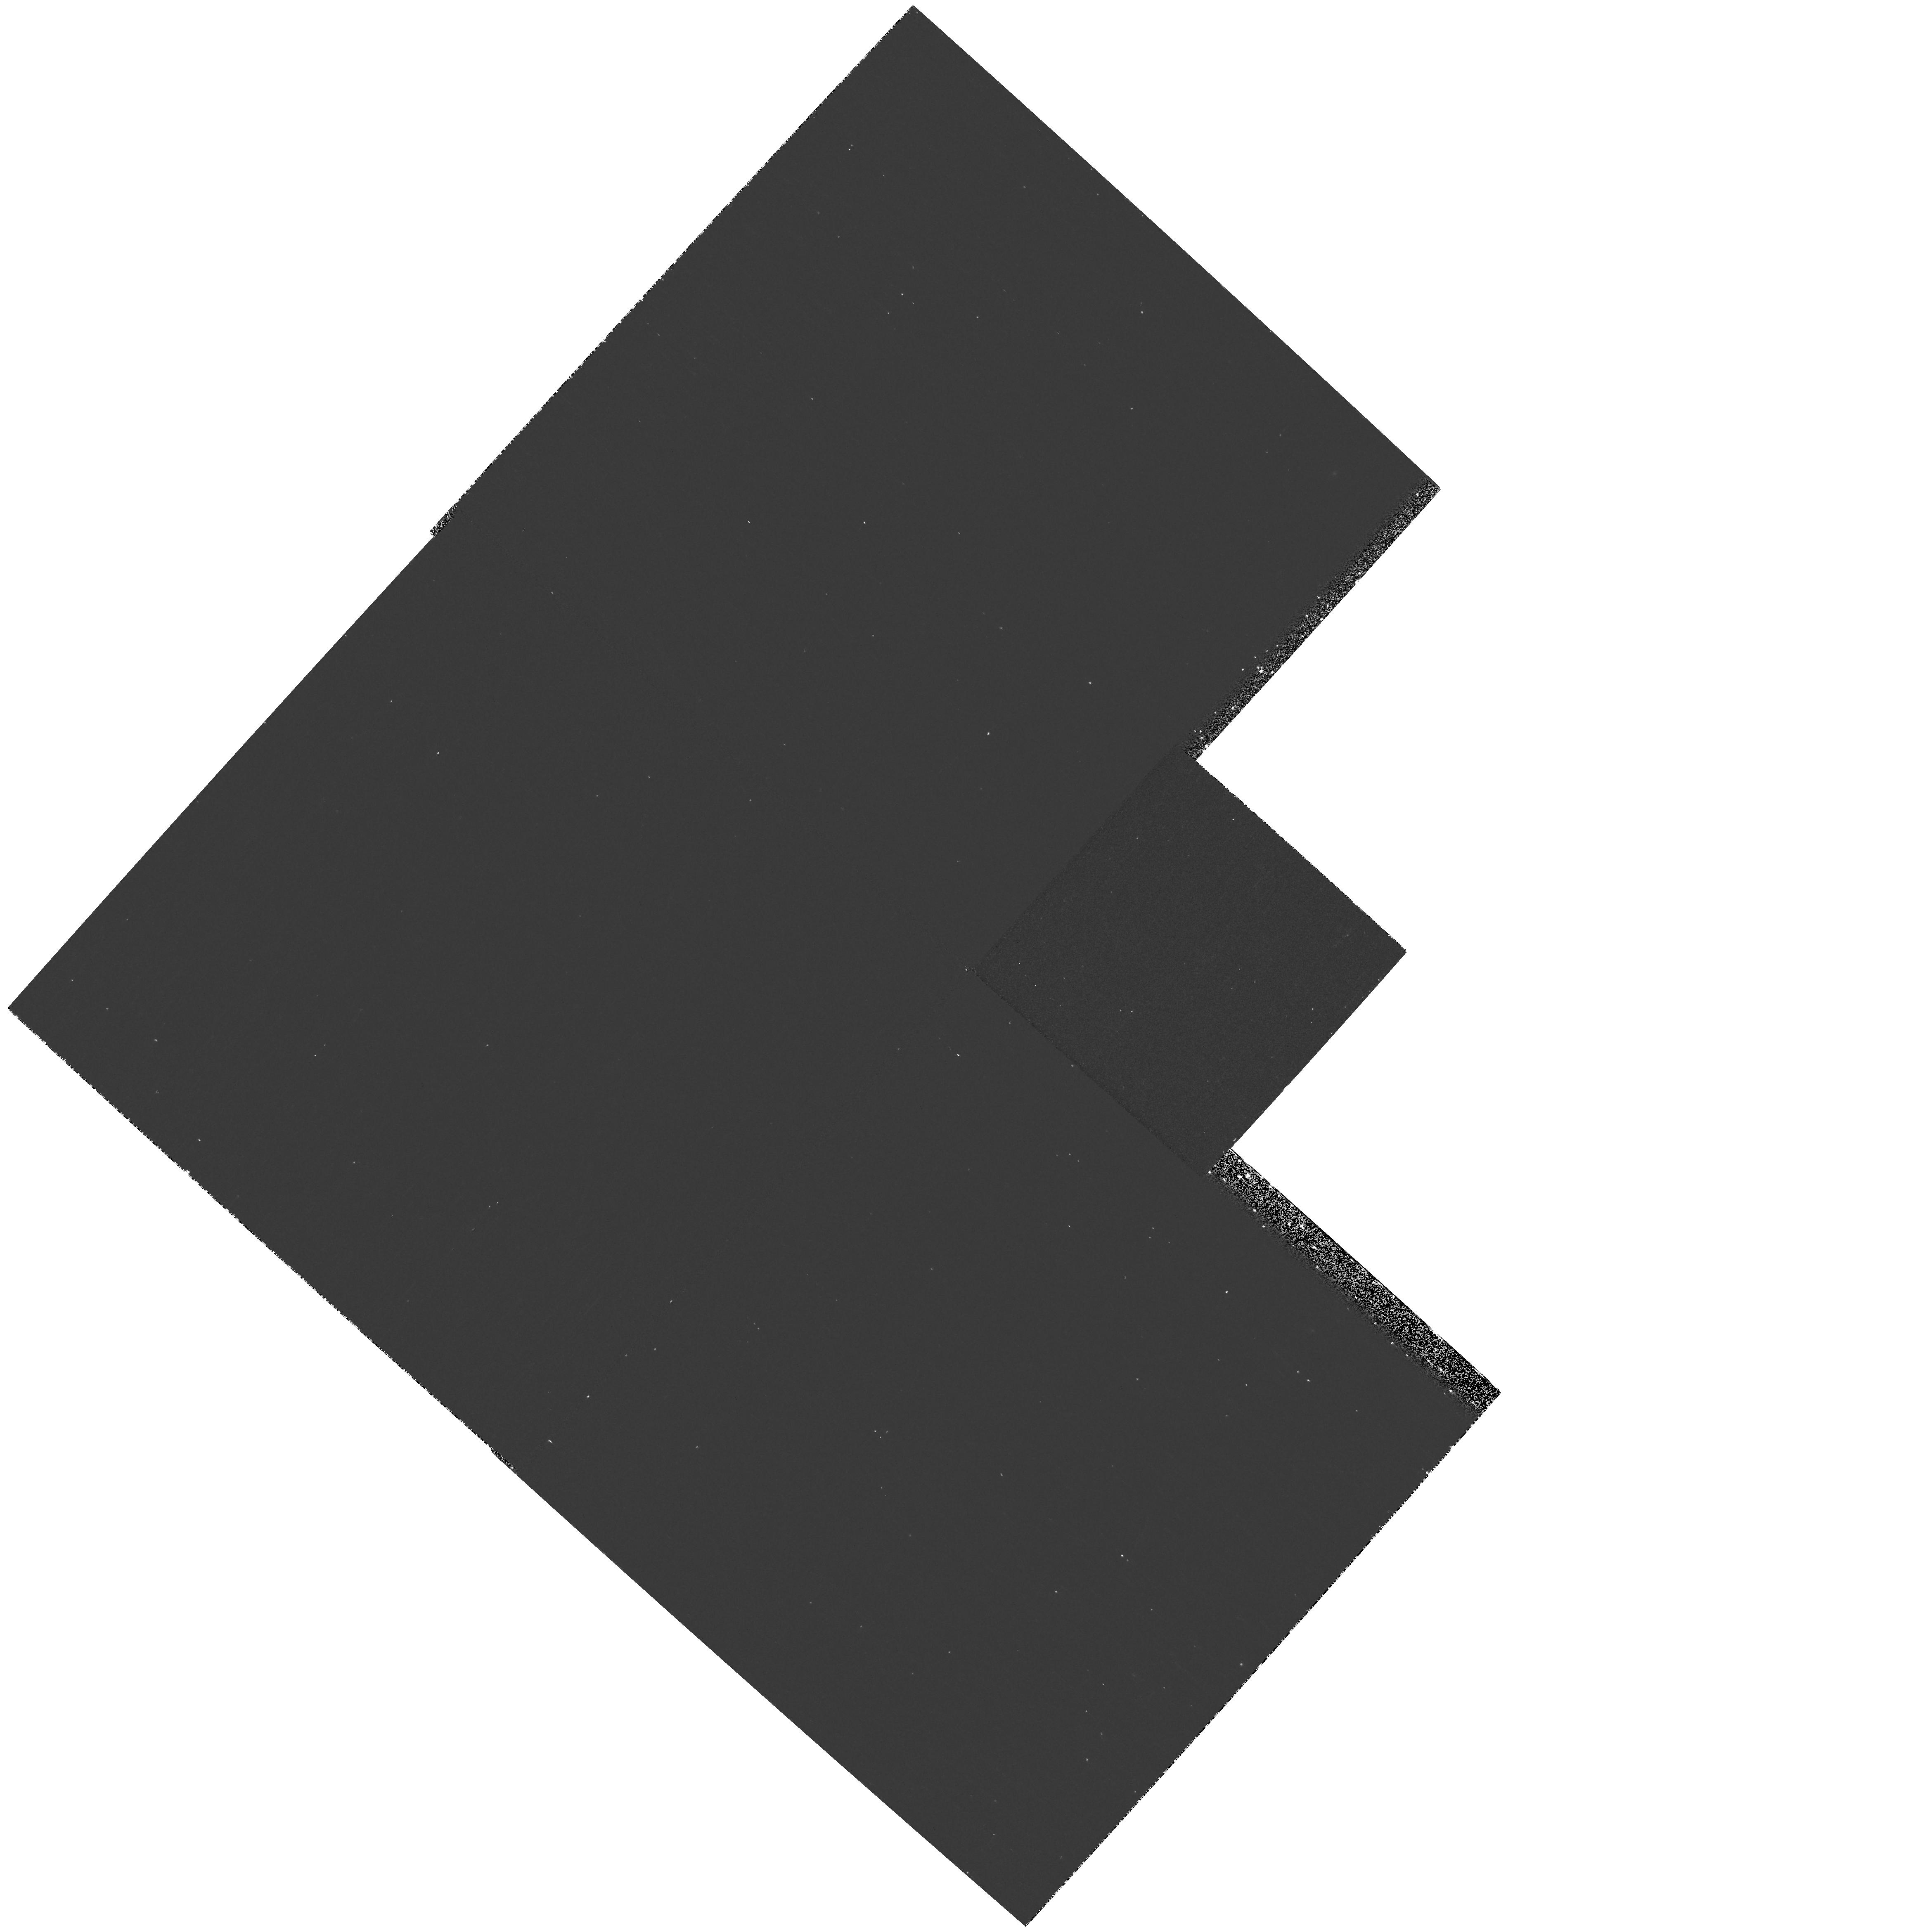
Target: field at RA 216.374°, Dec 35.614°
Instrument: WFPC2/PC
Filter: F673N
Exposure: 23 min
Observation ID: hst_9411_10_wfpc2_pc_f673n_u8dl10

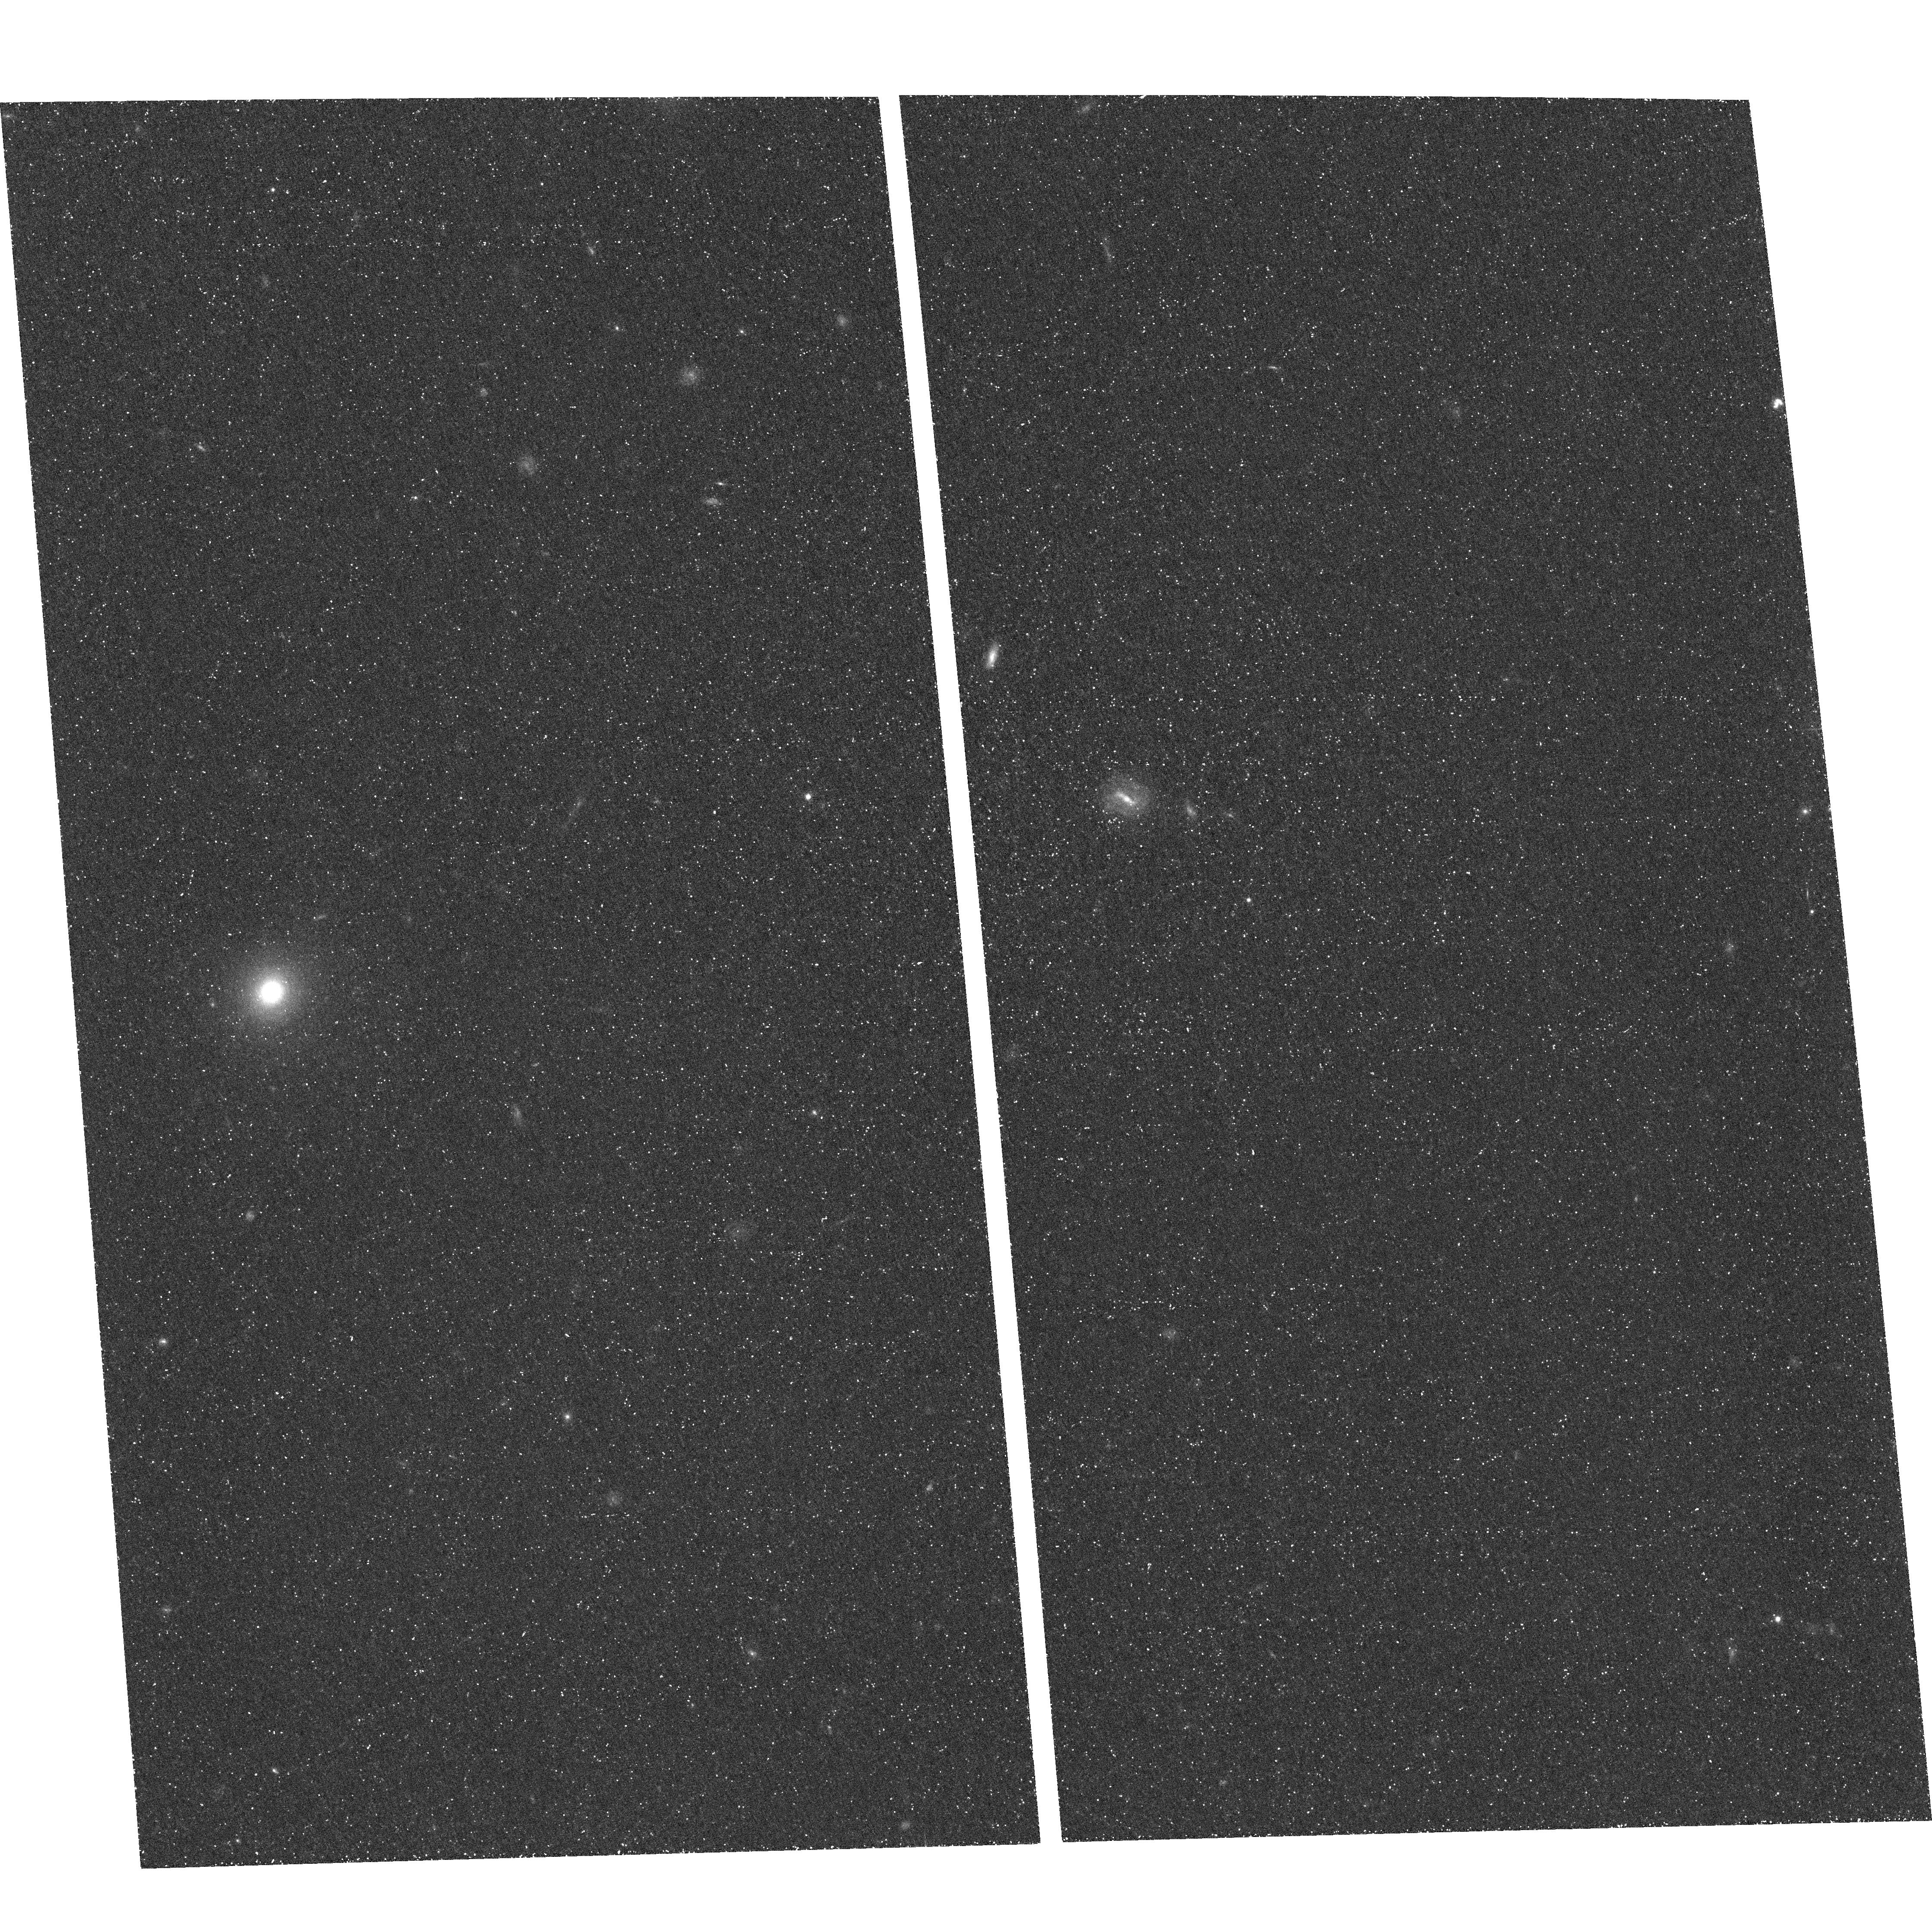
Target: FIELD-142549+353248
Instrument: ACS/WFC
Filter: F658N
Exposure: 1.5 h
Observation ID: hst_9411_01_acs_wfc_f658n_j8dl01

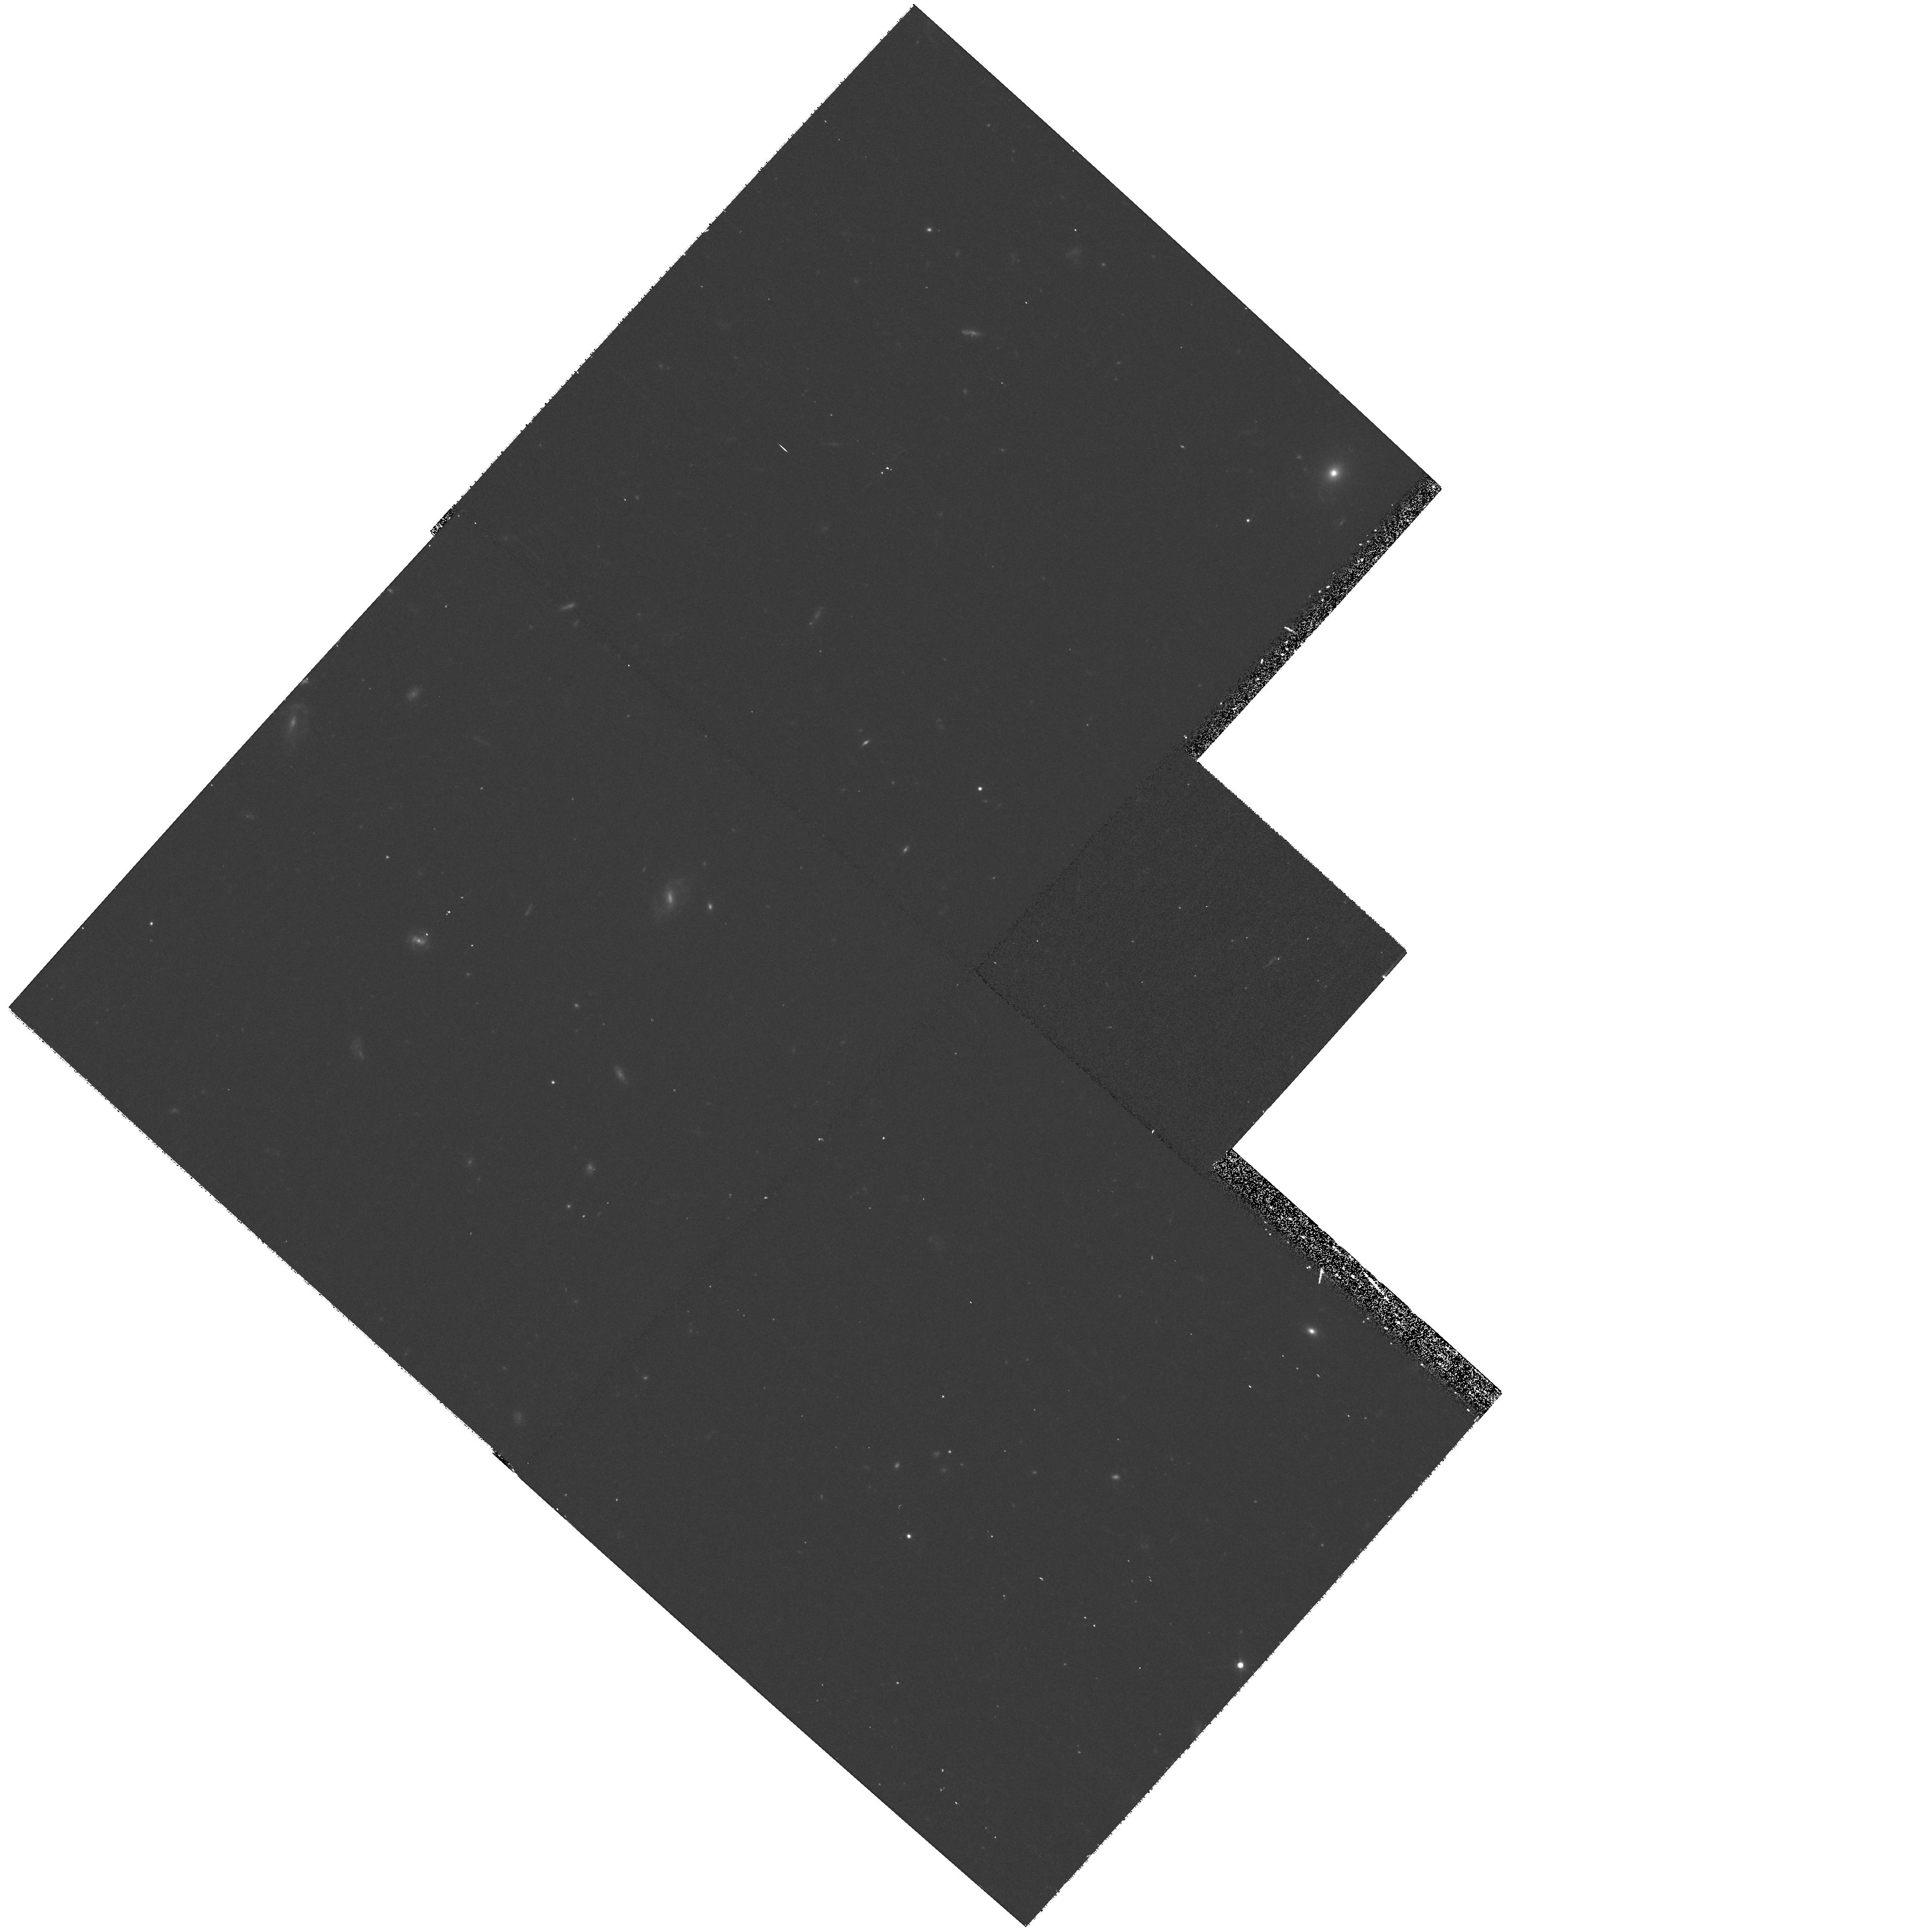
Target: field at RA 216.374°, Dec 35.614°
Instrument: WFPC2/PC
Filter: F702W
Exposure: 23 min
Observation ID: hst_9411_01_wfpc2_pc_f702w_u8dl01

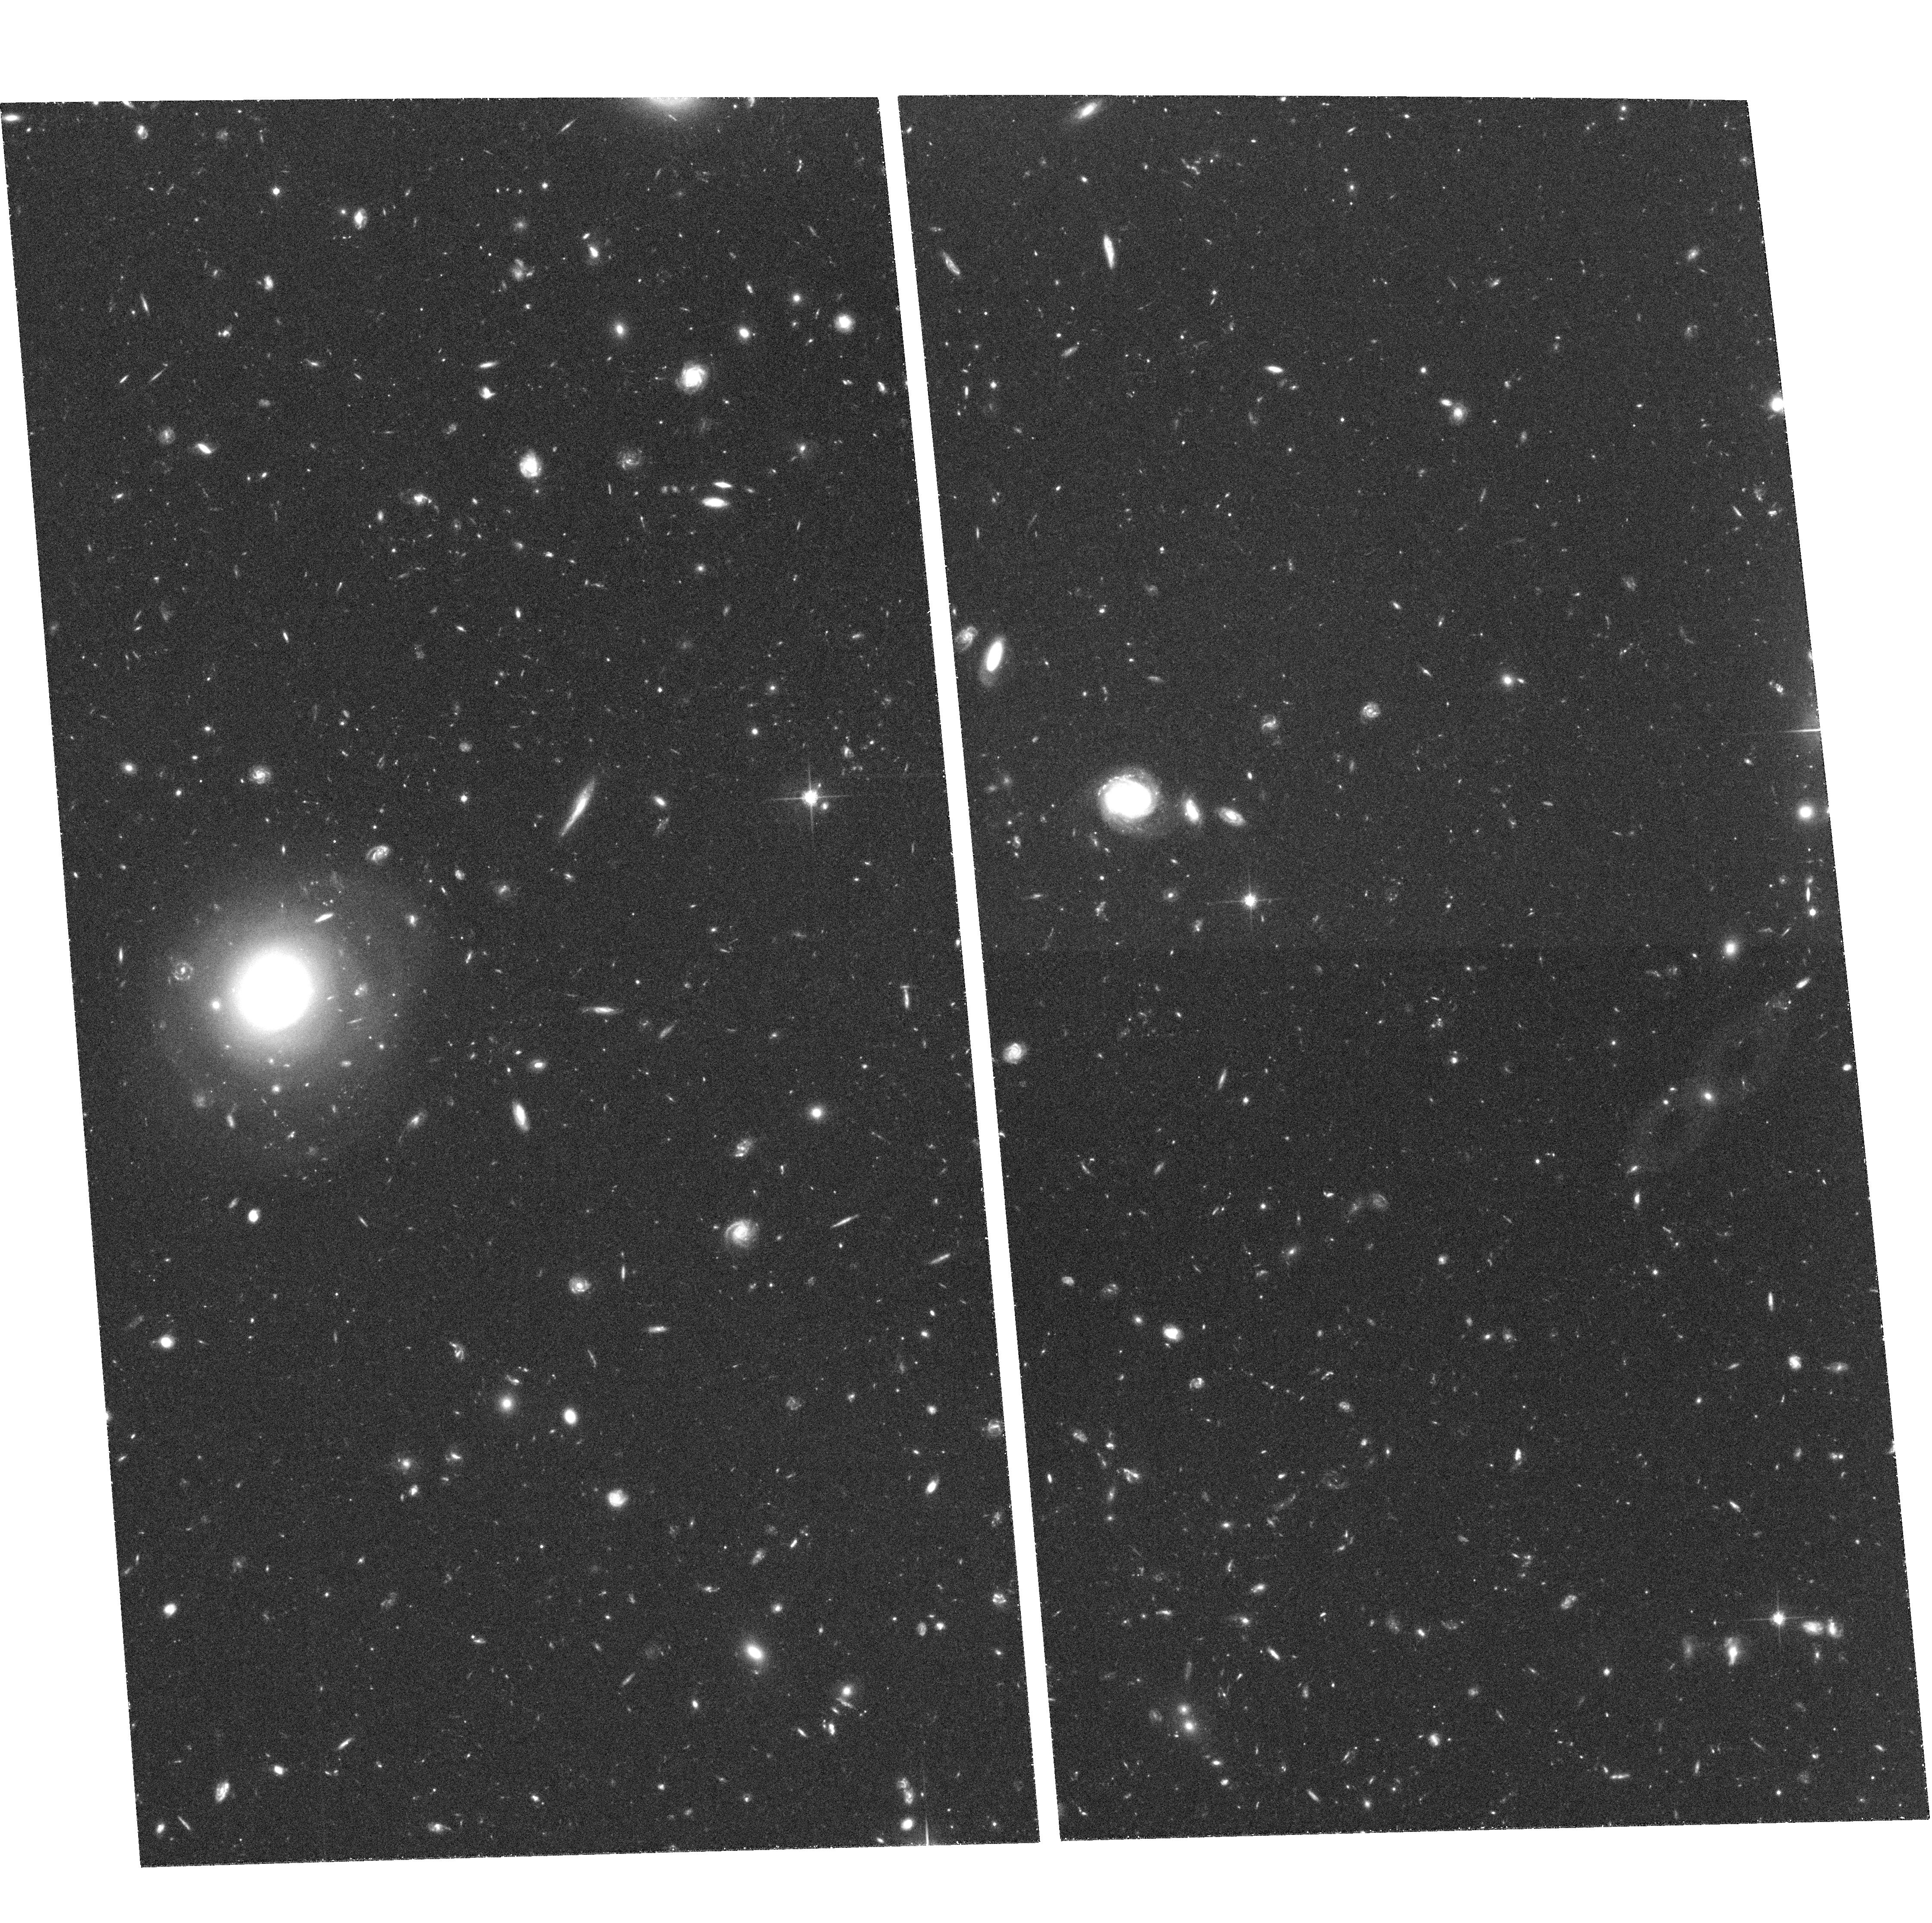
Target: FIELD-142549+353248
Instrument: ACS/WFC
Filter: F814W
Exposure: 1.4 h
Observation ID: hst_9411_09_acs_wfc_f814w_j8dl09

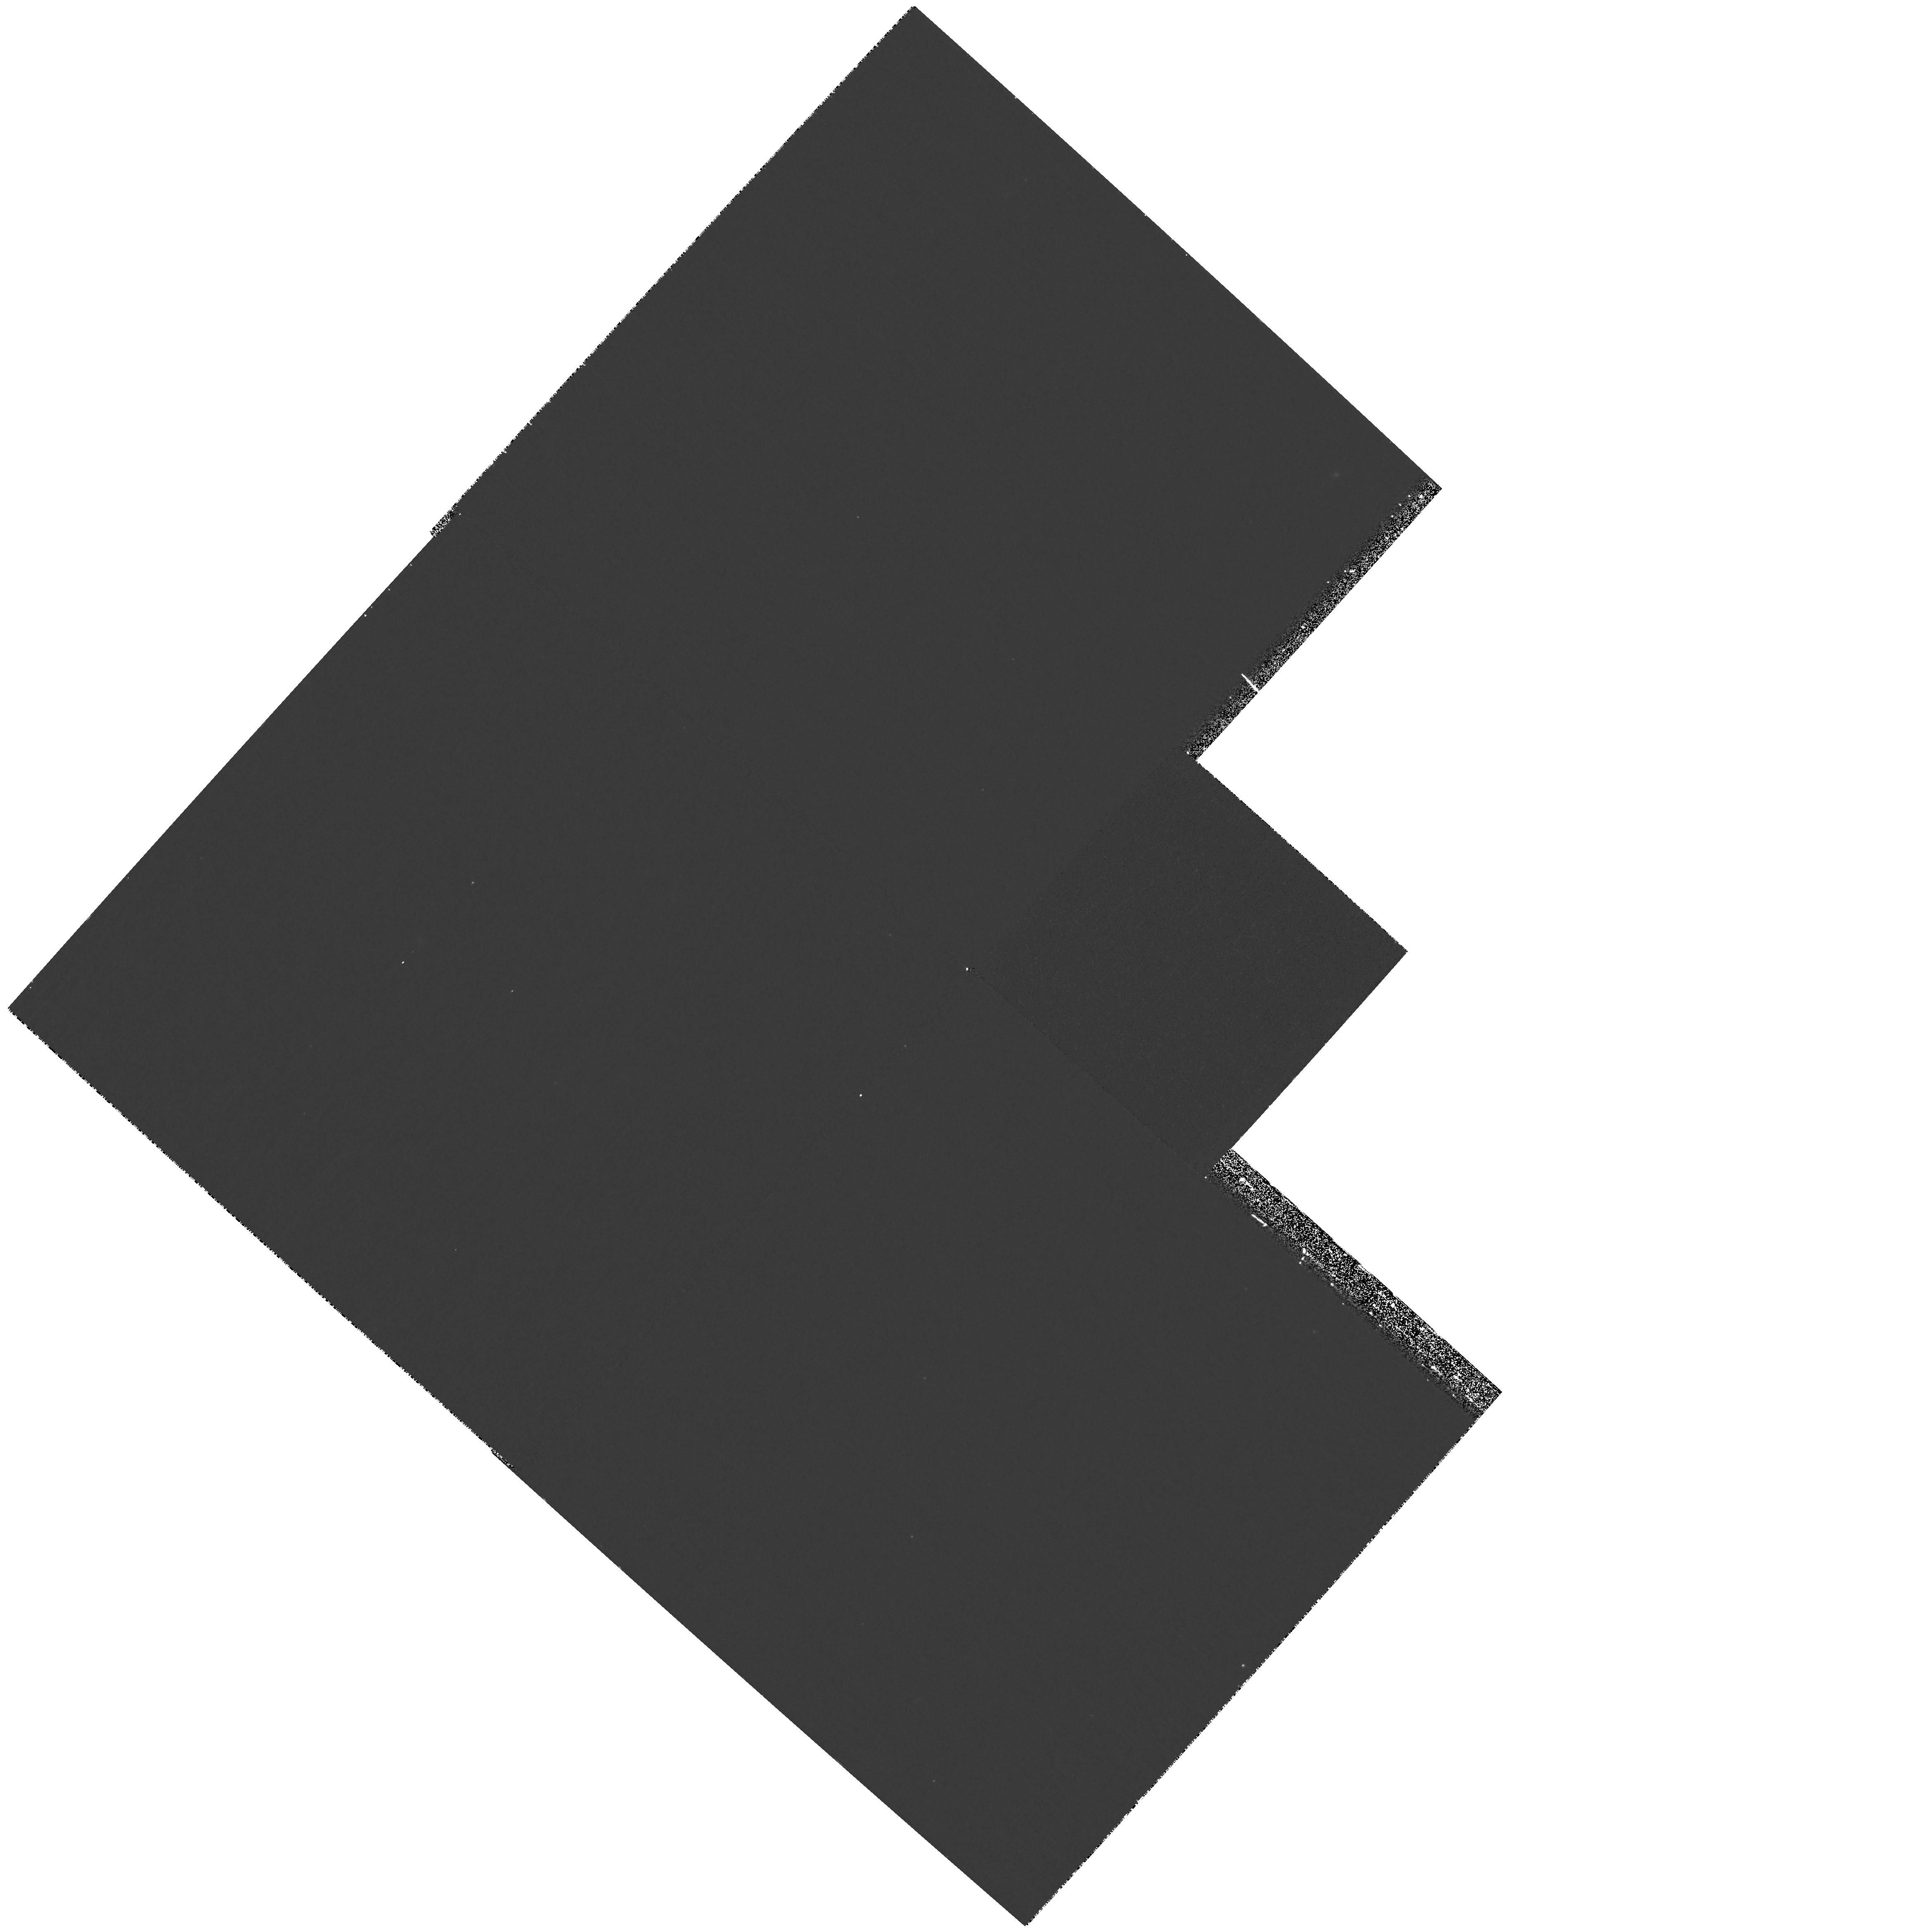
Target: field at RA 216.374°, Dec 35.614°
Instrument: WFPC2/PC
Filter: F673N
Exposure: 47 min
Observation ID: hst_9411_09_wfpc2_pc_f673n_u8dl09

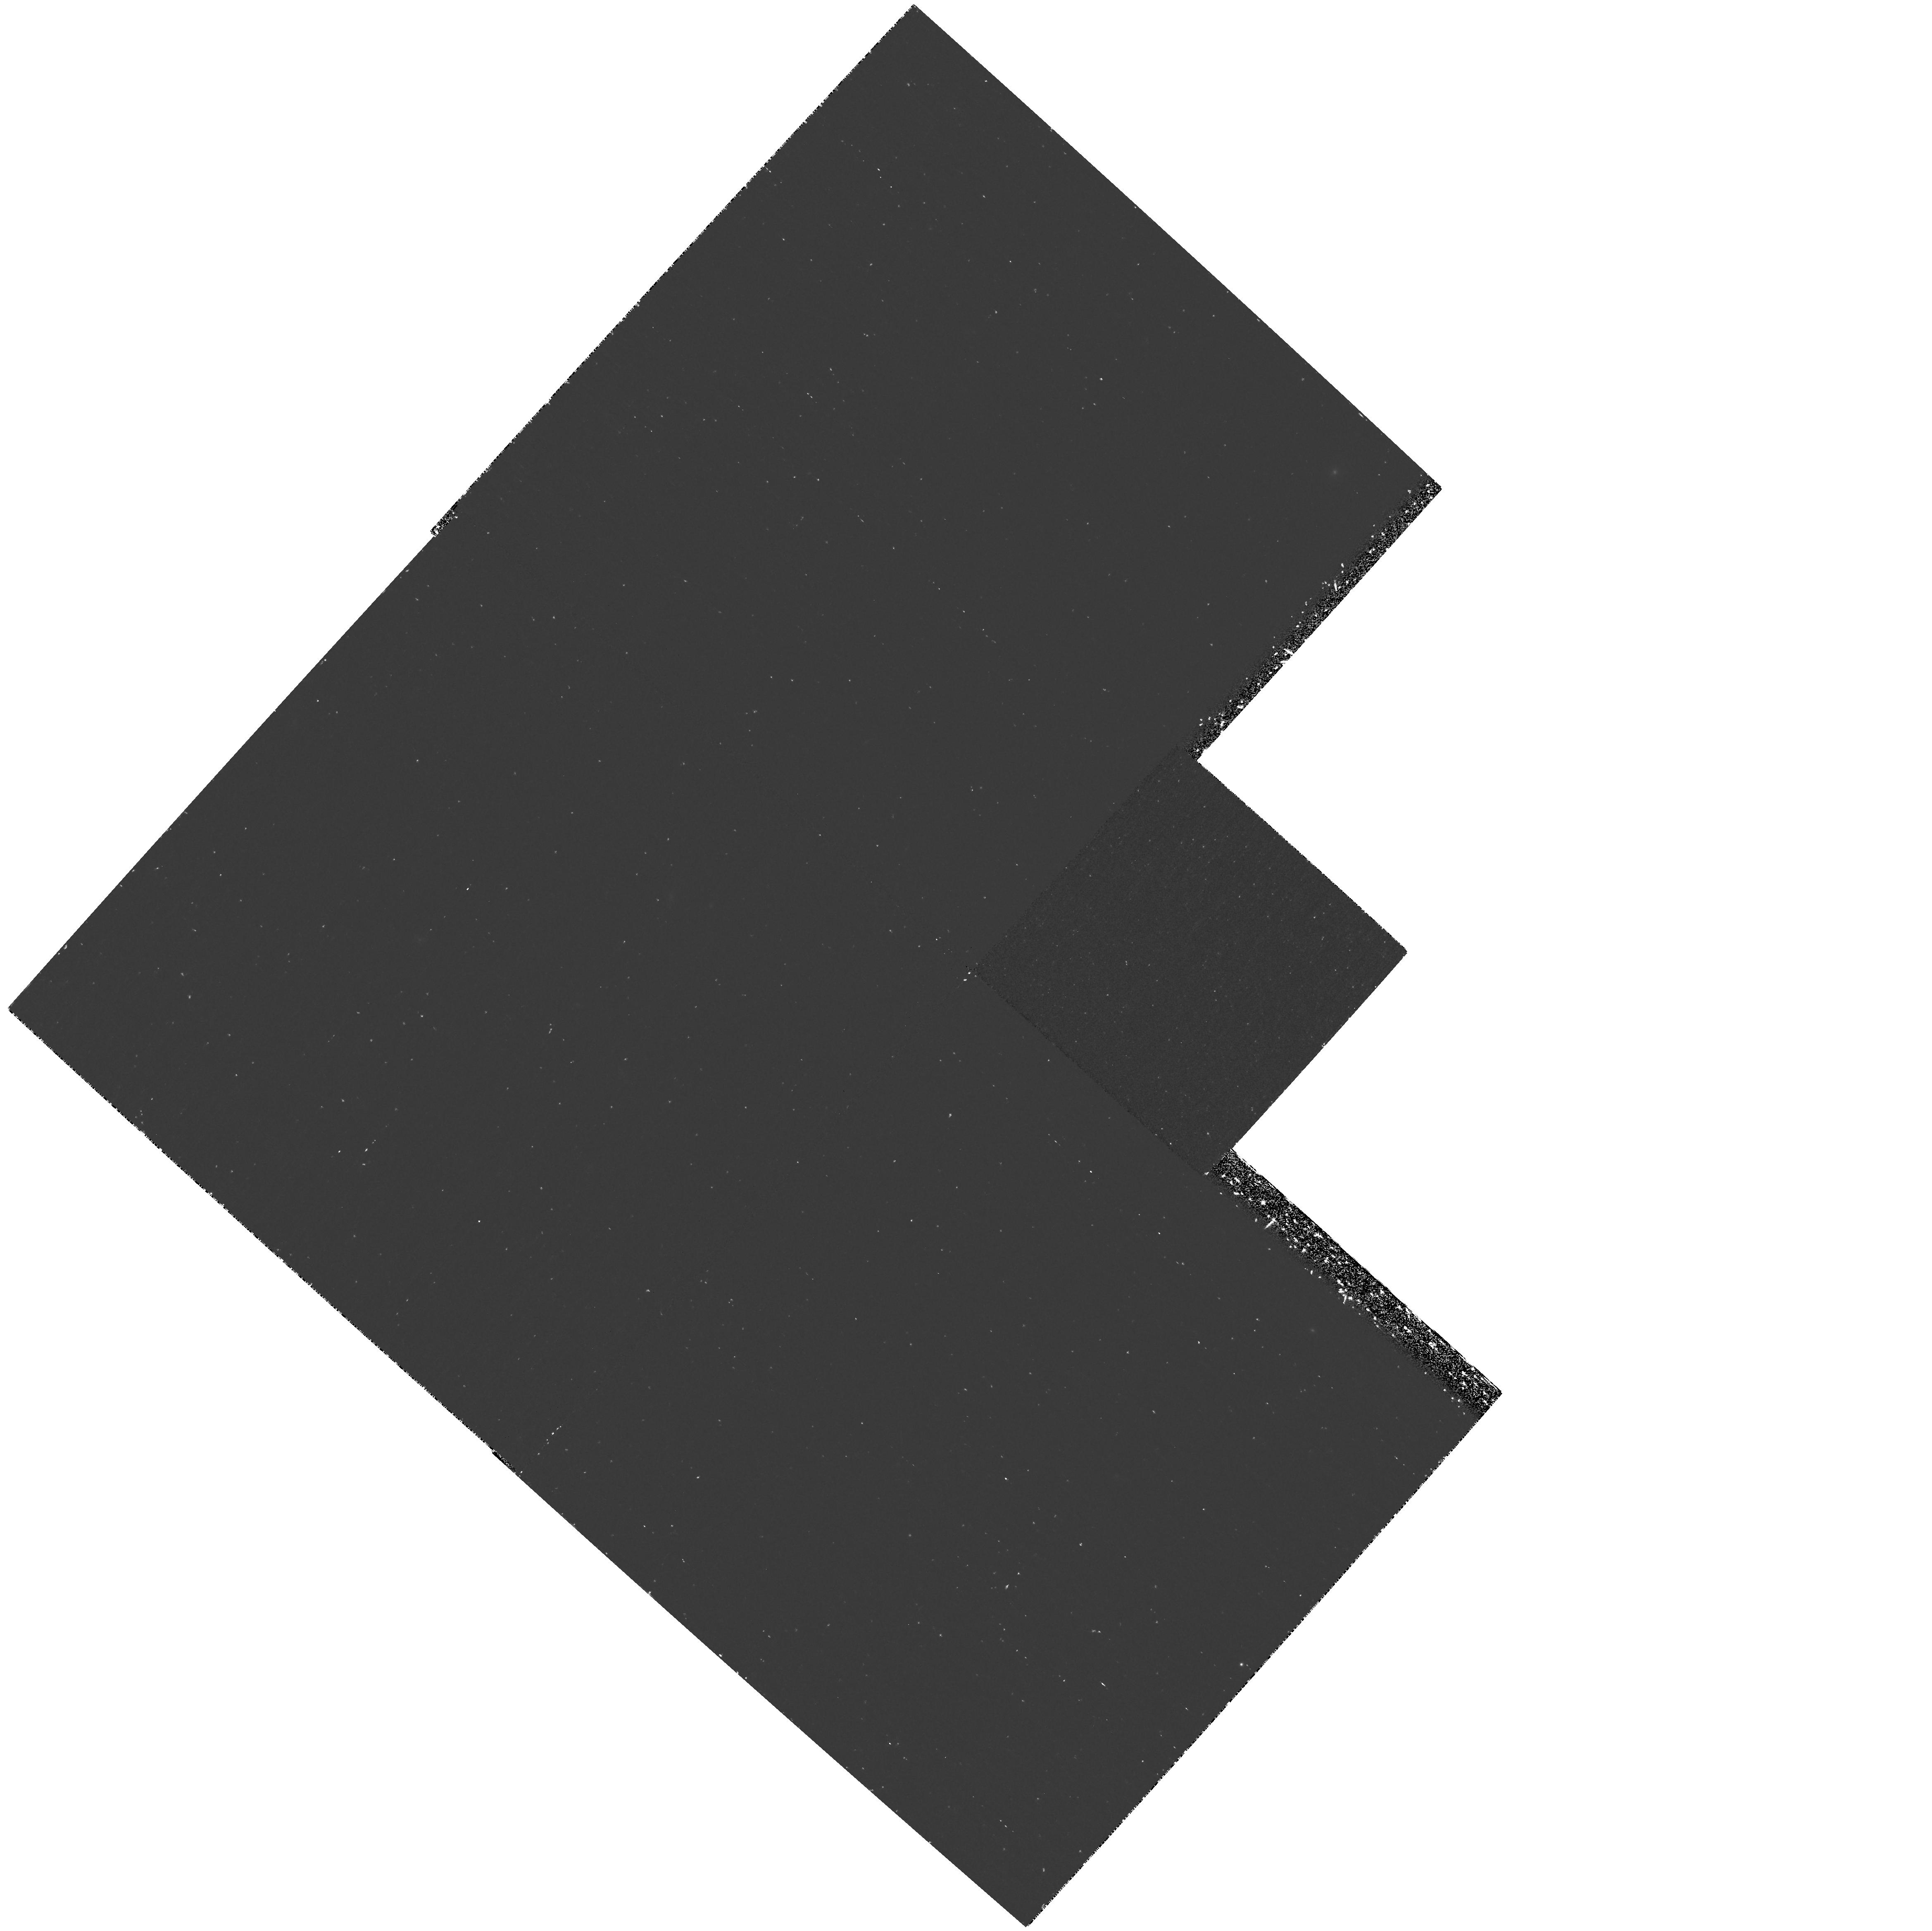
Target: field at RA 216.374°, Dec 35.614°
Instrument: WFPC2/PC
Filter: F673N
Exposure: 1.3 h
Observation ID: hst_9411_02_wfpc2_pc_f673n_u8dl02

Morphologies and faint neighbors of z=4.5 Lyman Alpha Emitting Galaxies (PI: Malhotra, Sangeeta)

We propose to image one ACS field containing four spectroscopically confirmed Ly-alpha\ emitters at z=4.5 in restframe UV and a narrowband filter containing the Ly-alpha line. These observations will (A) Reveal the morphology of the four spectroscopically confirmed sources. The high equivalent widths of the Ly-alpha\ line in these four galaxies in particular and this population in general cannot be explained without invoking one or more of: extreme youth of the stellar population, zero metallicity, energetic winds or type II quasars. Comparison of morphologies in the line and continuum would help favor or rule out some of these possibilties. This would also tell us whether the star-formation is uniformly distributed or centrally concentrated or concentrated but in many clumps? Proximity of these galaxies (average projected physical separation of 200 kpc, with one pair 30 kpc apart) also makes interactions likely. (B) Extend the luminosity function of Ly-alpha\ sources by 2.5 magnitudes due to better spatial resolution of HST and sensitivity of ACS. We will be able to detect sources with line flux of ~eq 2 * 10^-18 \ergcm2s over 11.5 sq-arcmins (~ 100 sources). This complements the LALA (Large Area Lyman Alpha) survey which covers 1/3 square-degree to a line sensitivity of ~eq 2 * 10^- 17. Thus we get a picture of this patch of young universe in two ways: statistics of faint galaxies and morphologies of relatively bright ones.